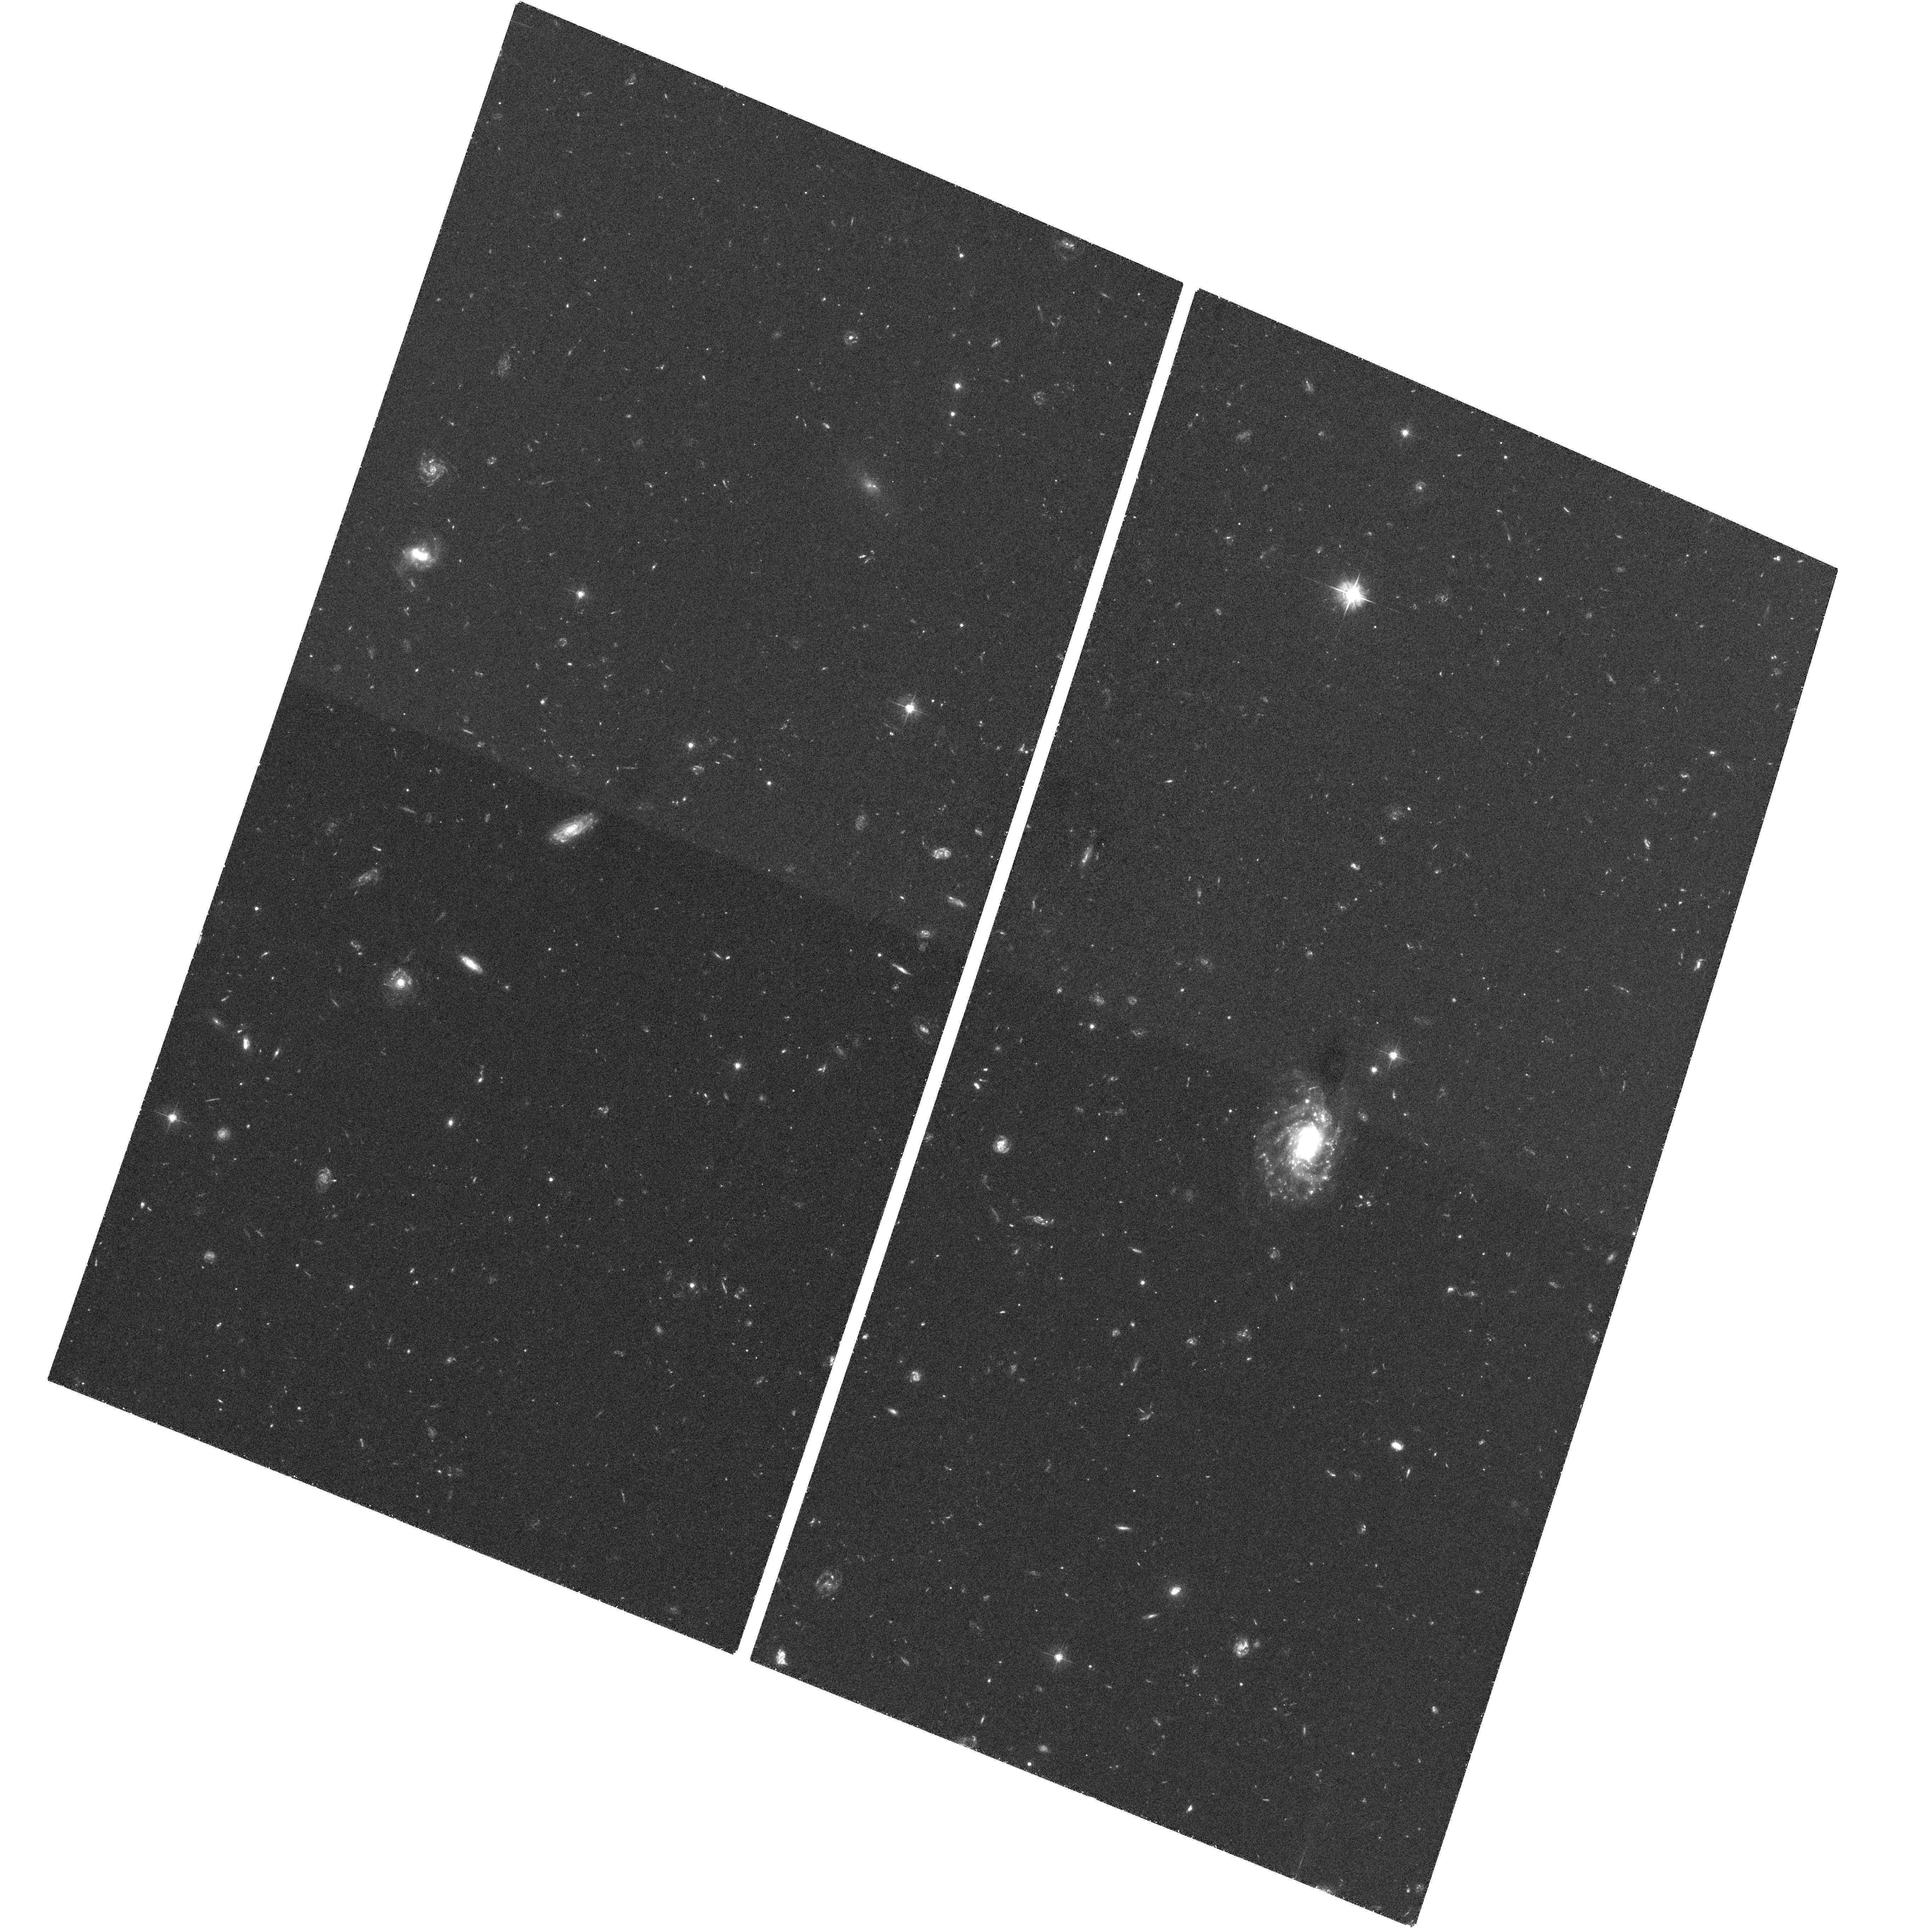
Target: GRB060505
Instrument: ACS/WFC
Filter: F475W
Exposure: 1.9 h
Observation ID: hst_10551_0a_acs_wfc_f475w_j9e70a

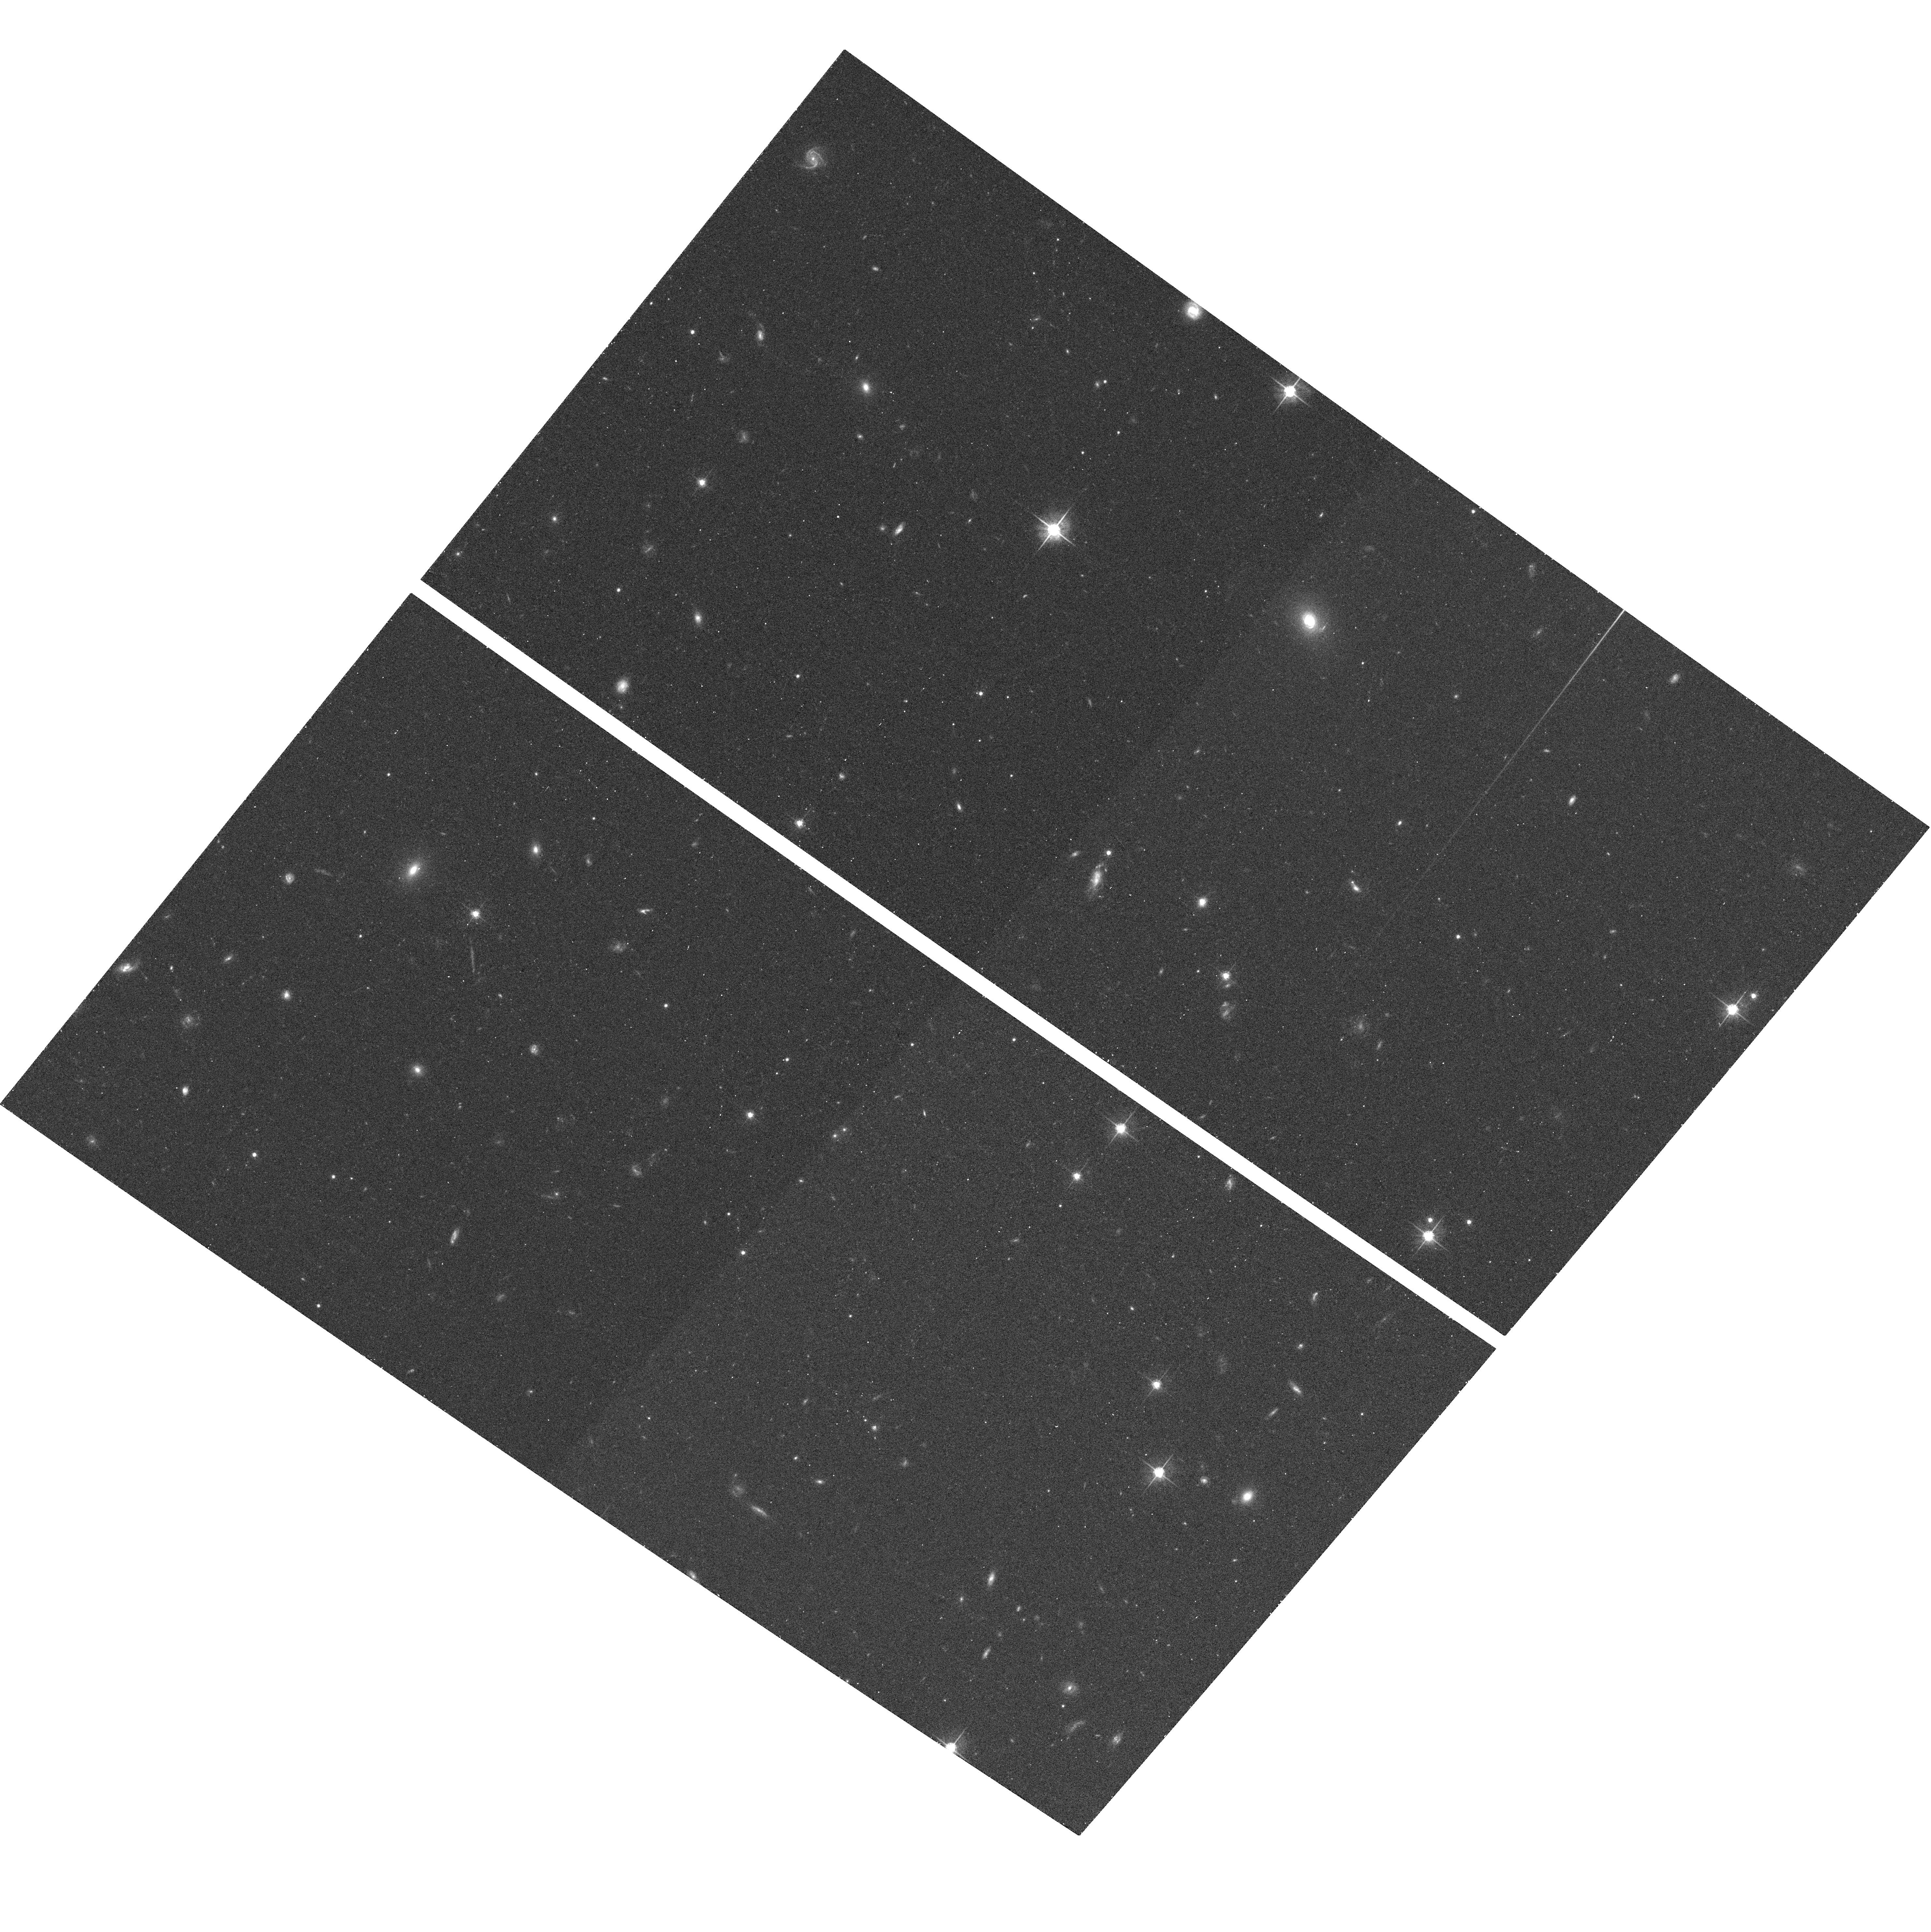
Target: GRB050820
Instrument: ACS/WFC
Filter: F625W
Exposure: 13 min
Observation ID: hst_10551_91_acs_wfc_f625w_j9e791

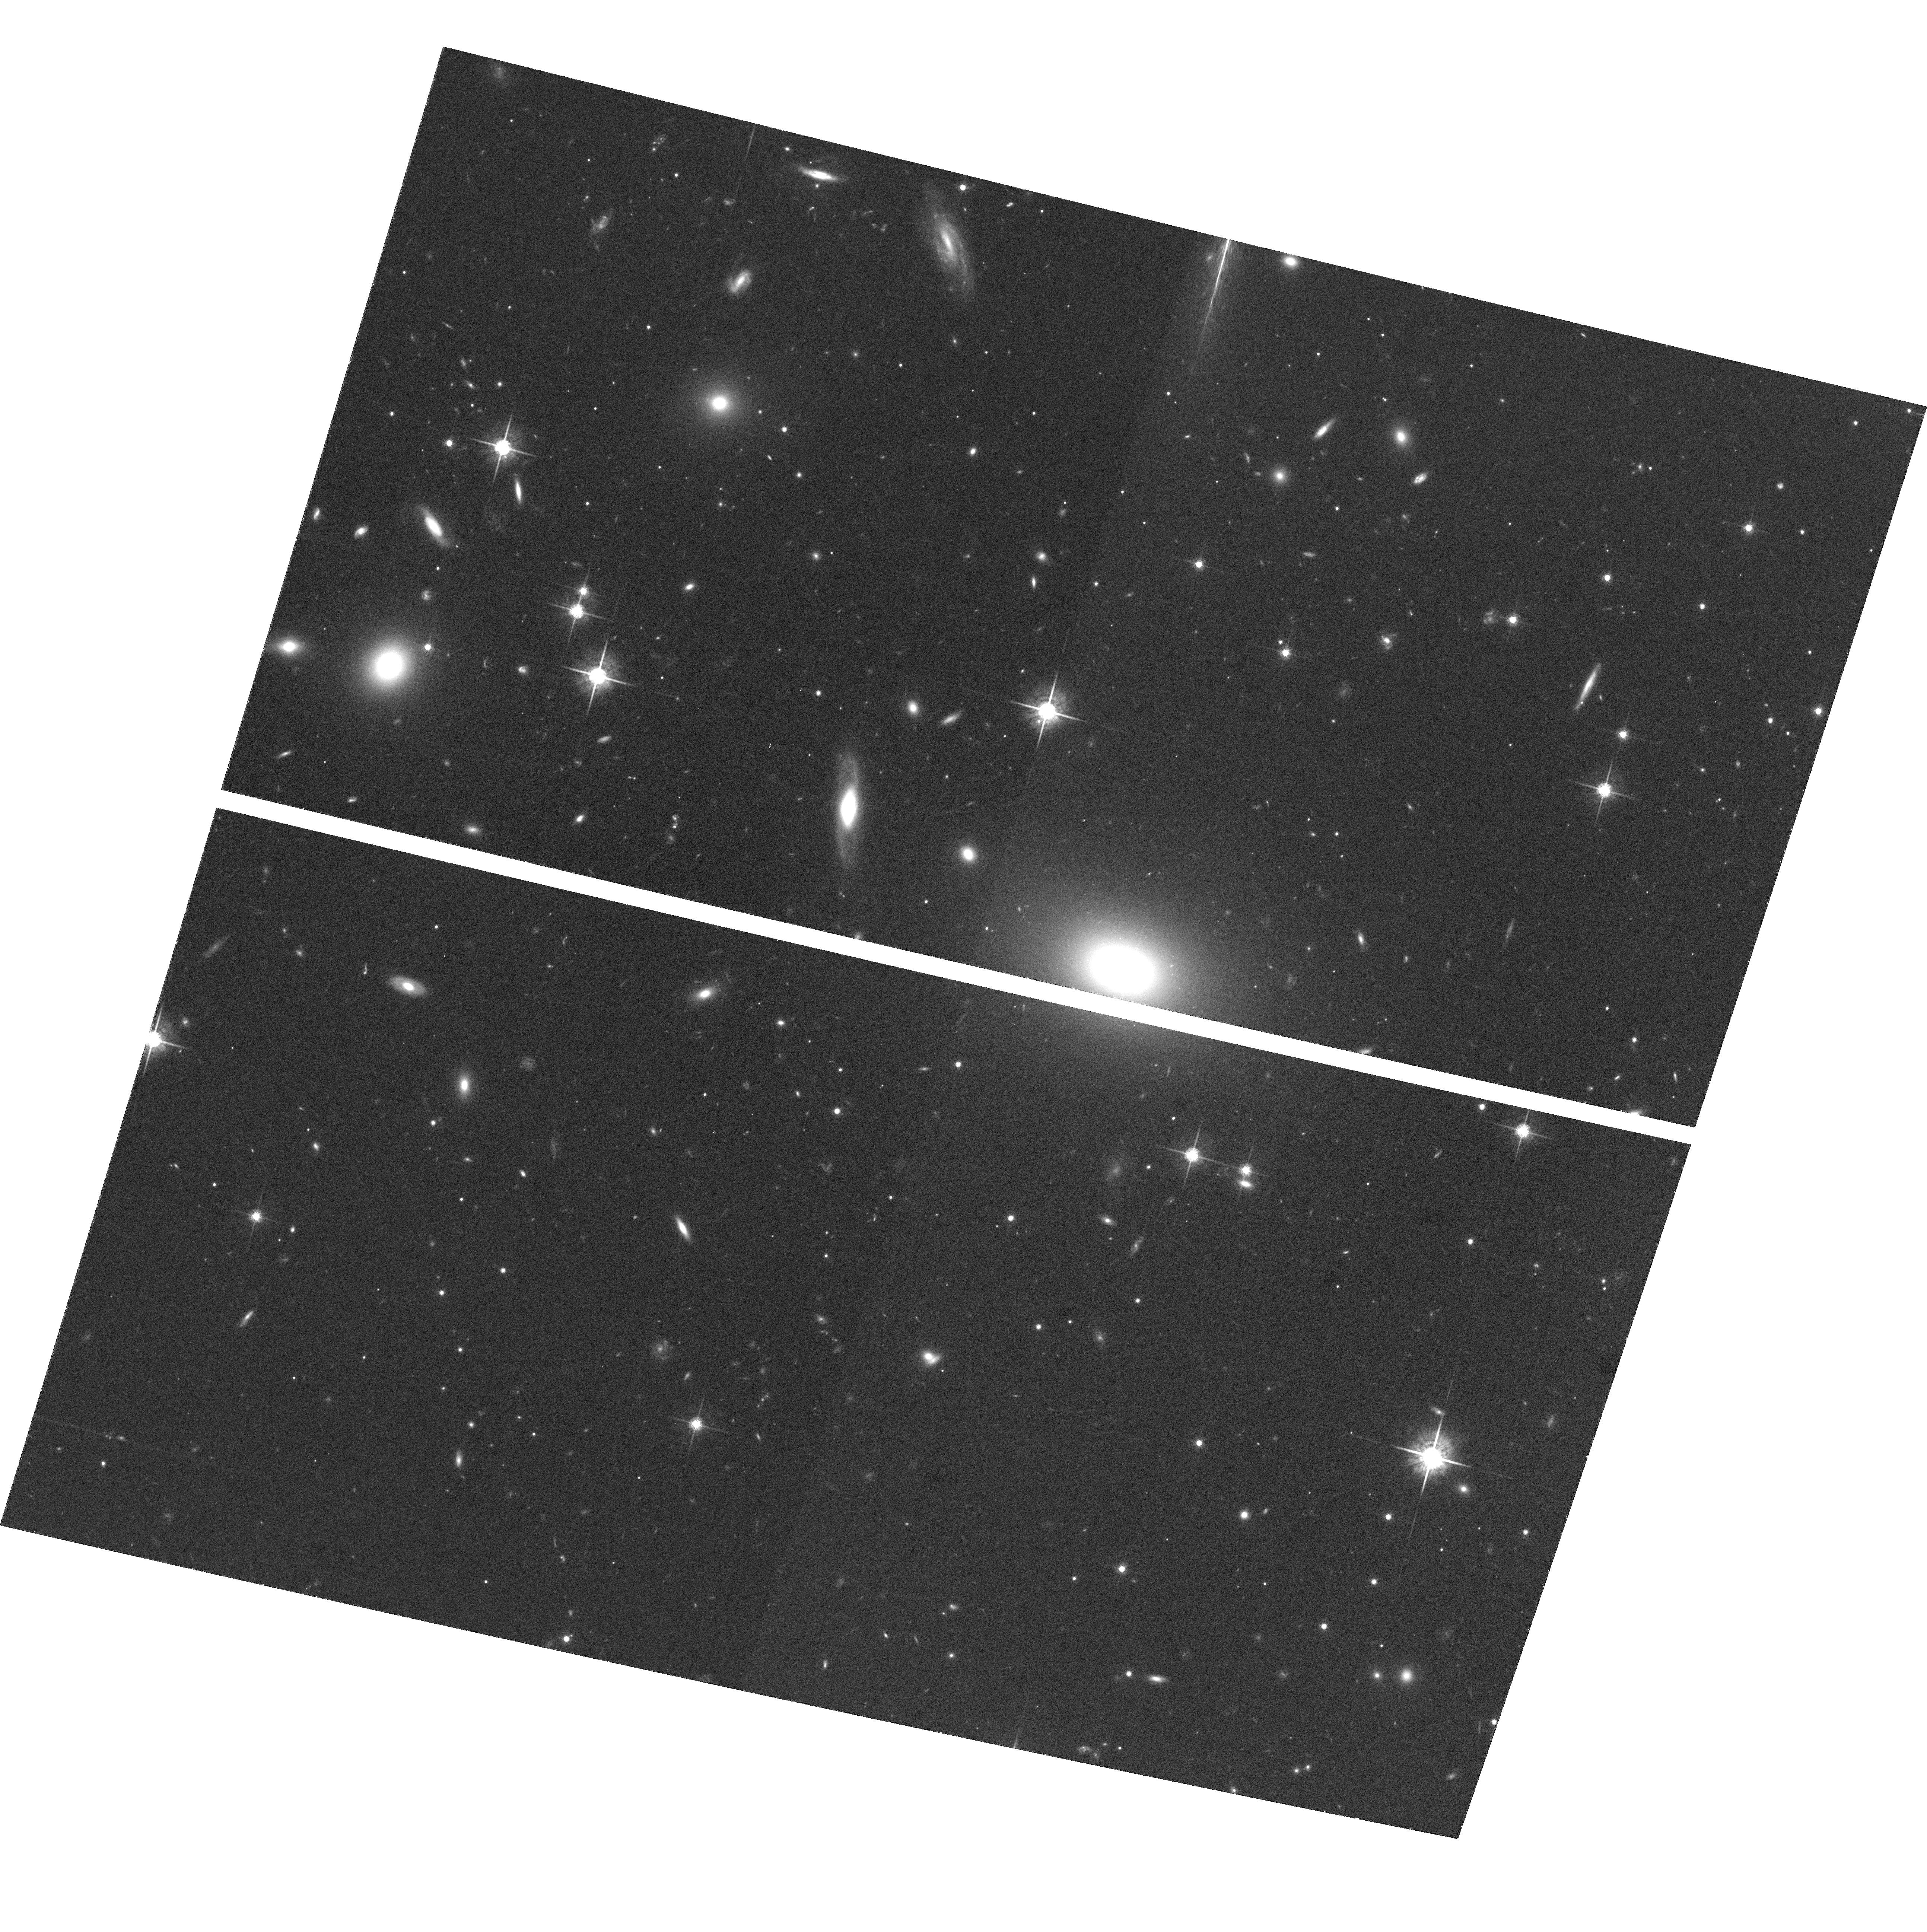
Target: GRB060418
Instrument: ACS/WFC
Filter: F775W
Exposure: 1.2 h
Observation ID: hst_10551_72_acs_wfc_f775w_j9e772

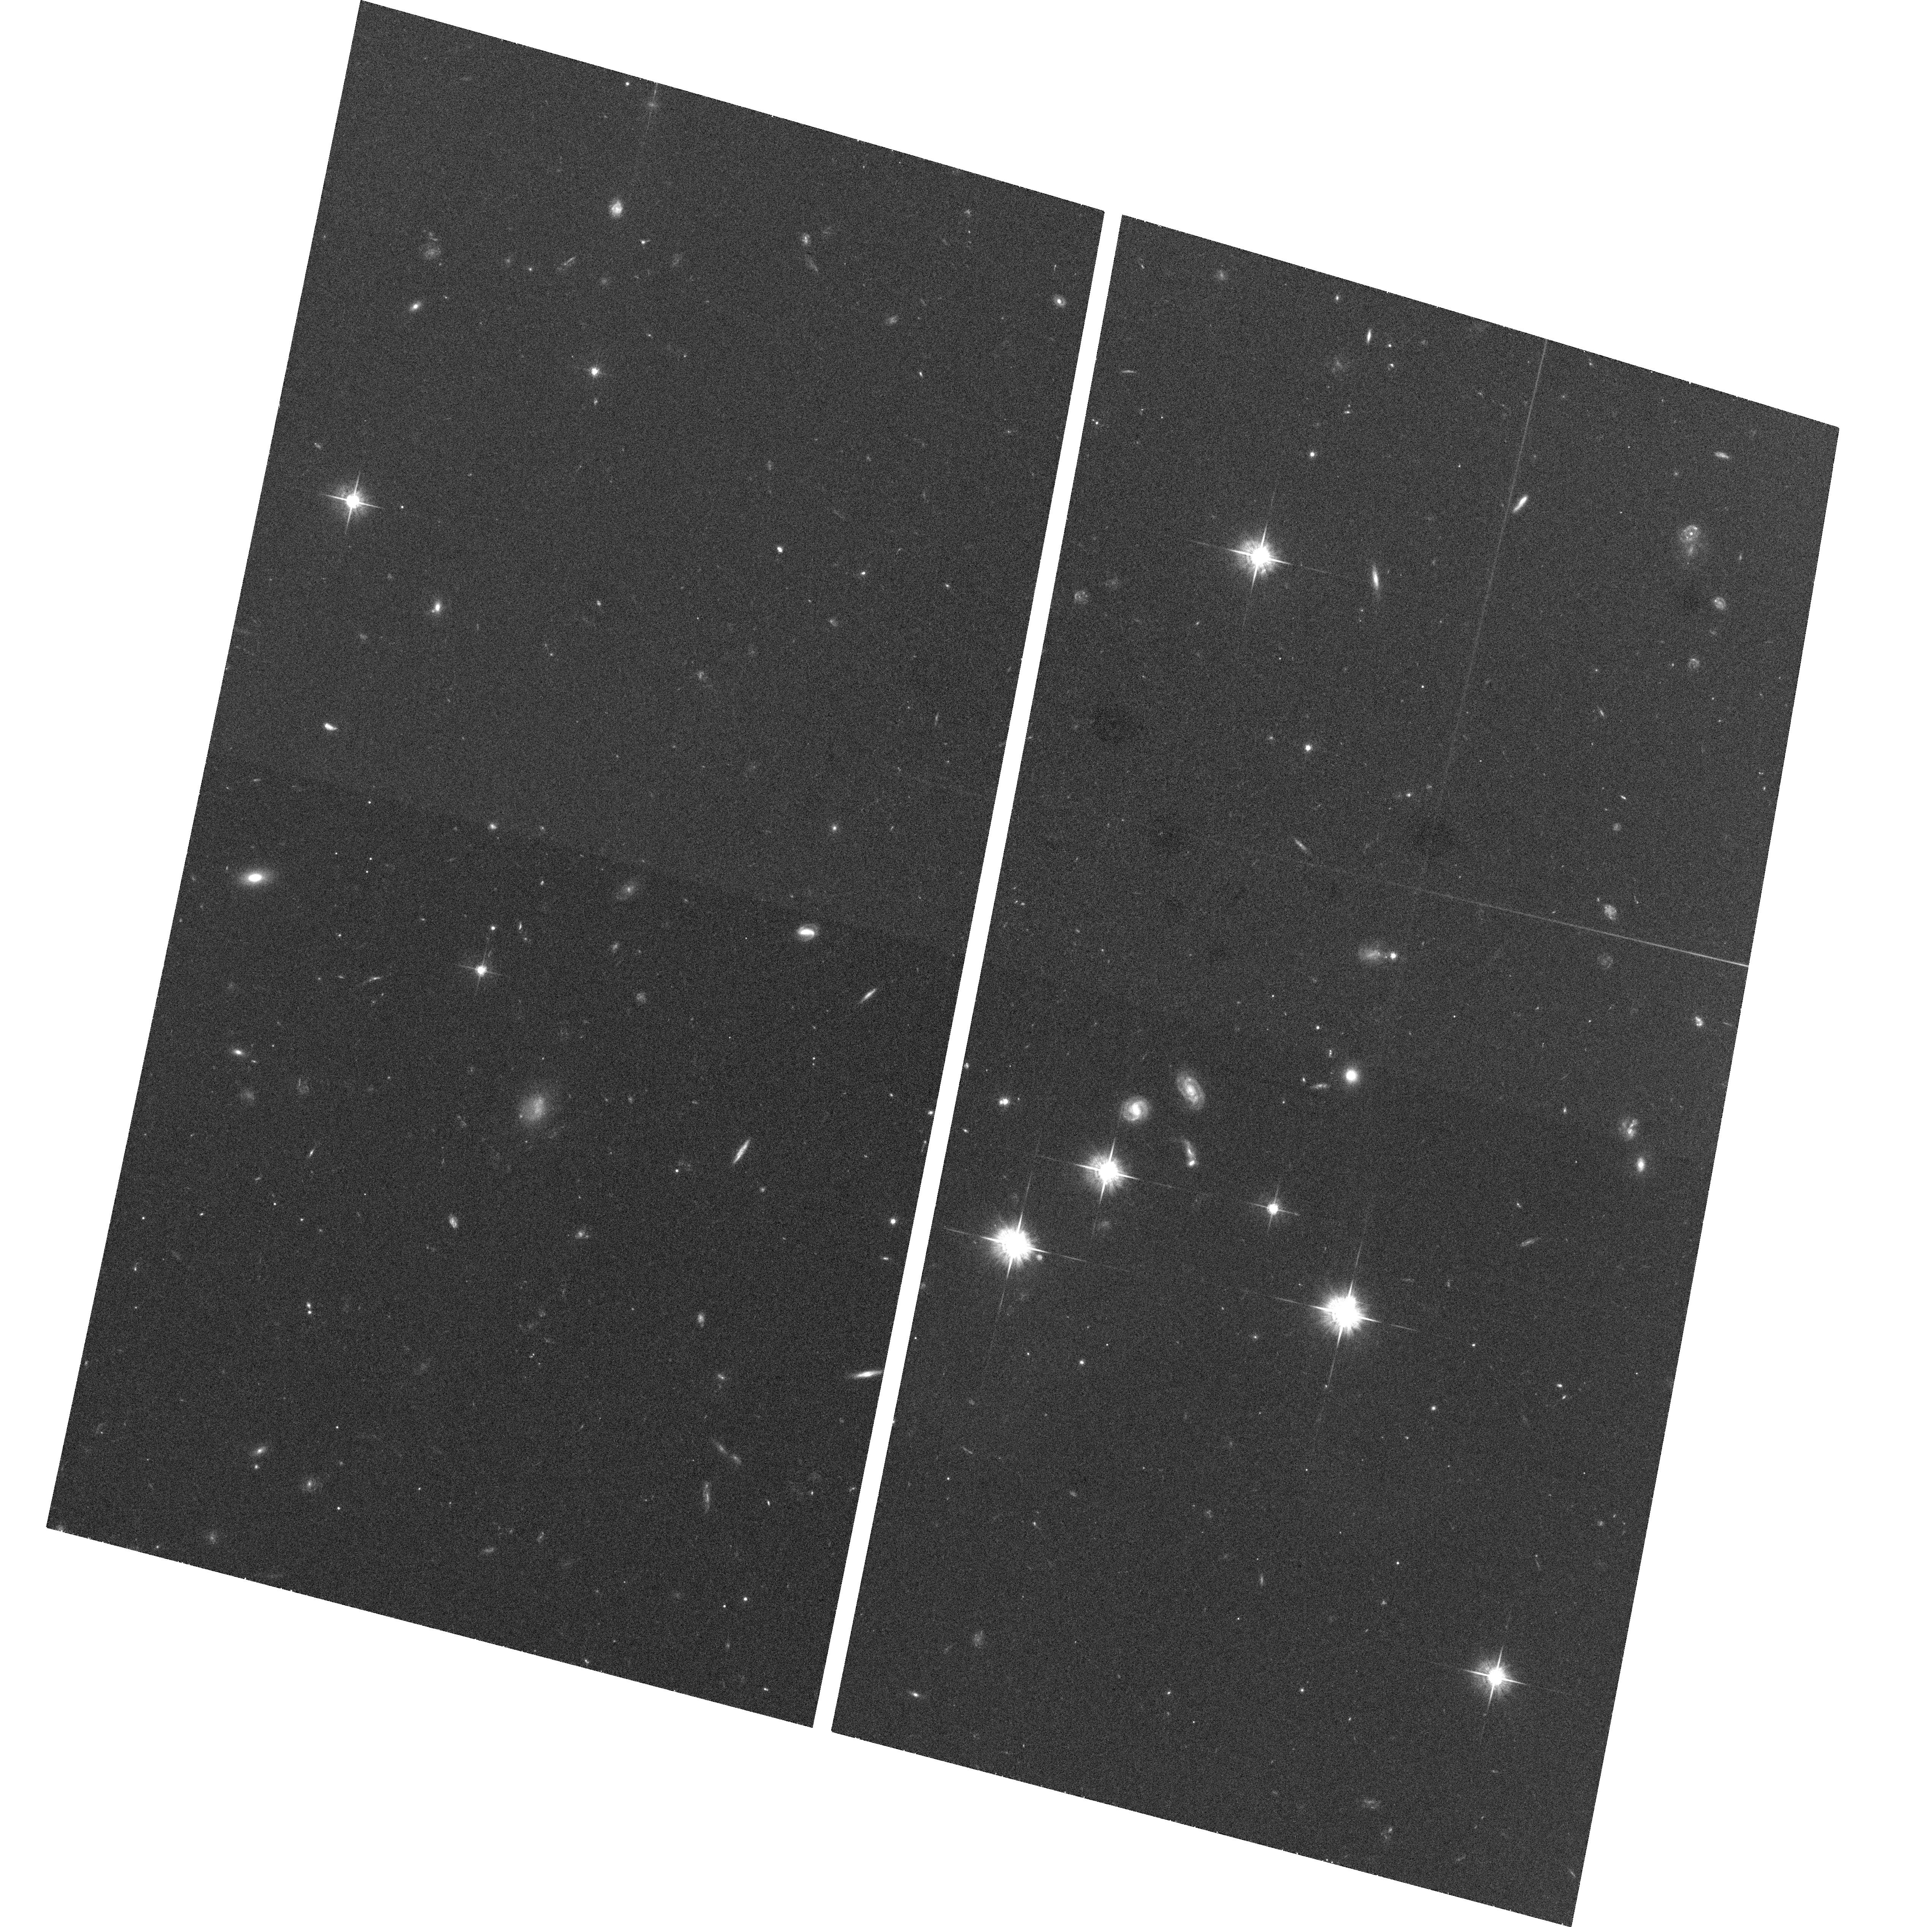
Target: XRF060218
Instrument: ACS/WFC
Filter: F625W
Exposure: 34 min
Observation ID: hst_10551_35_acs_wfc_f625w_j9e735

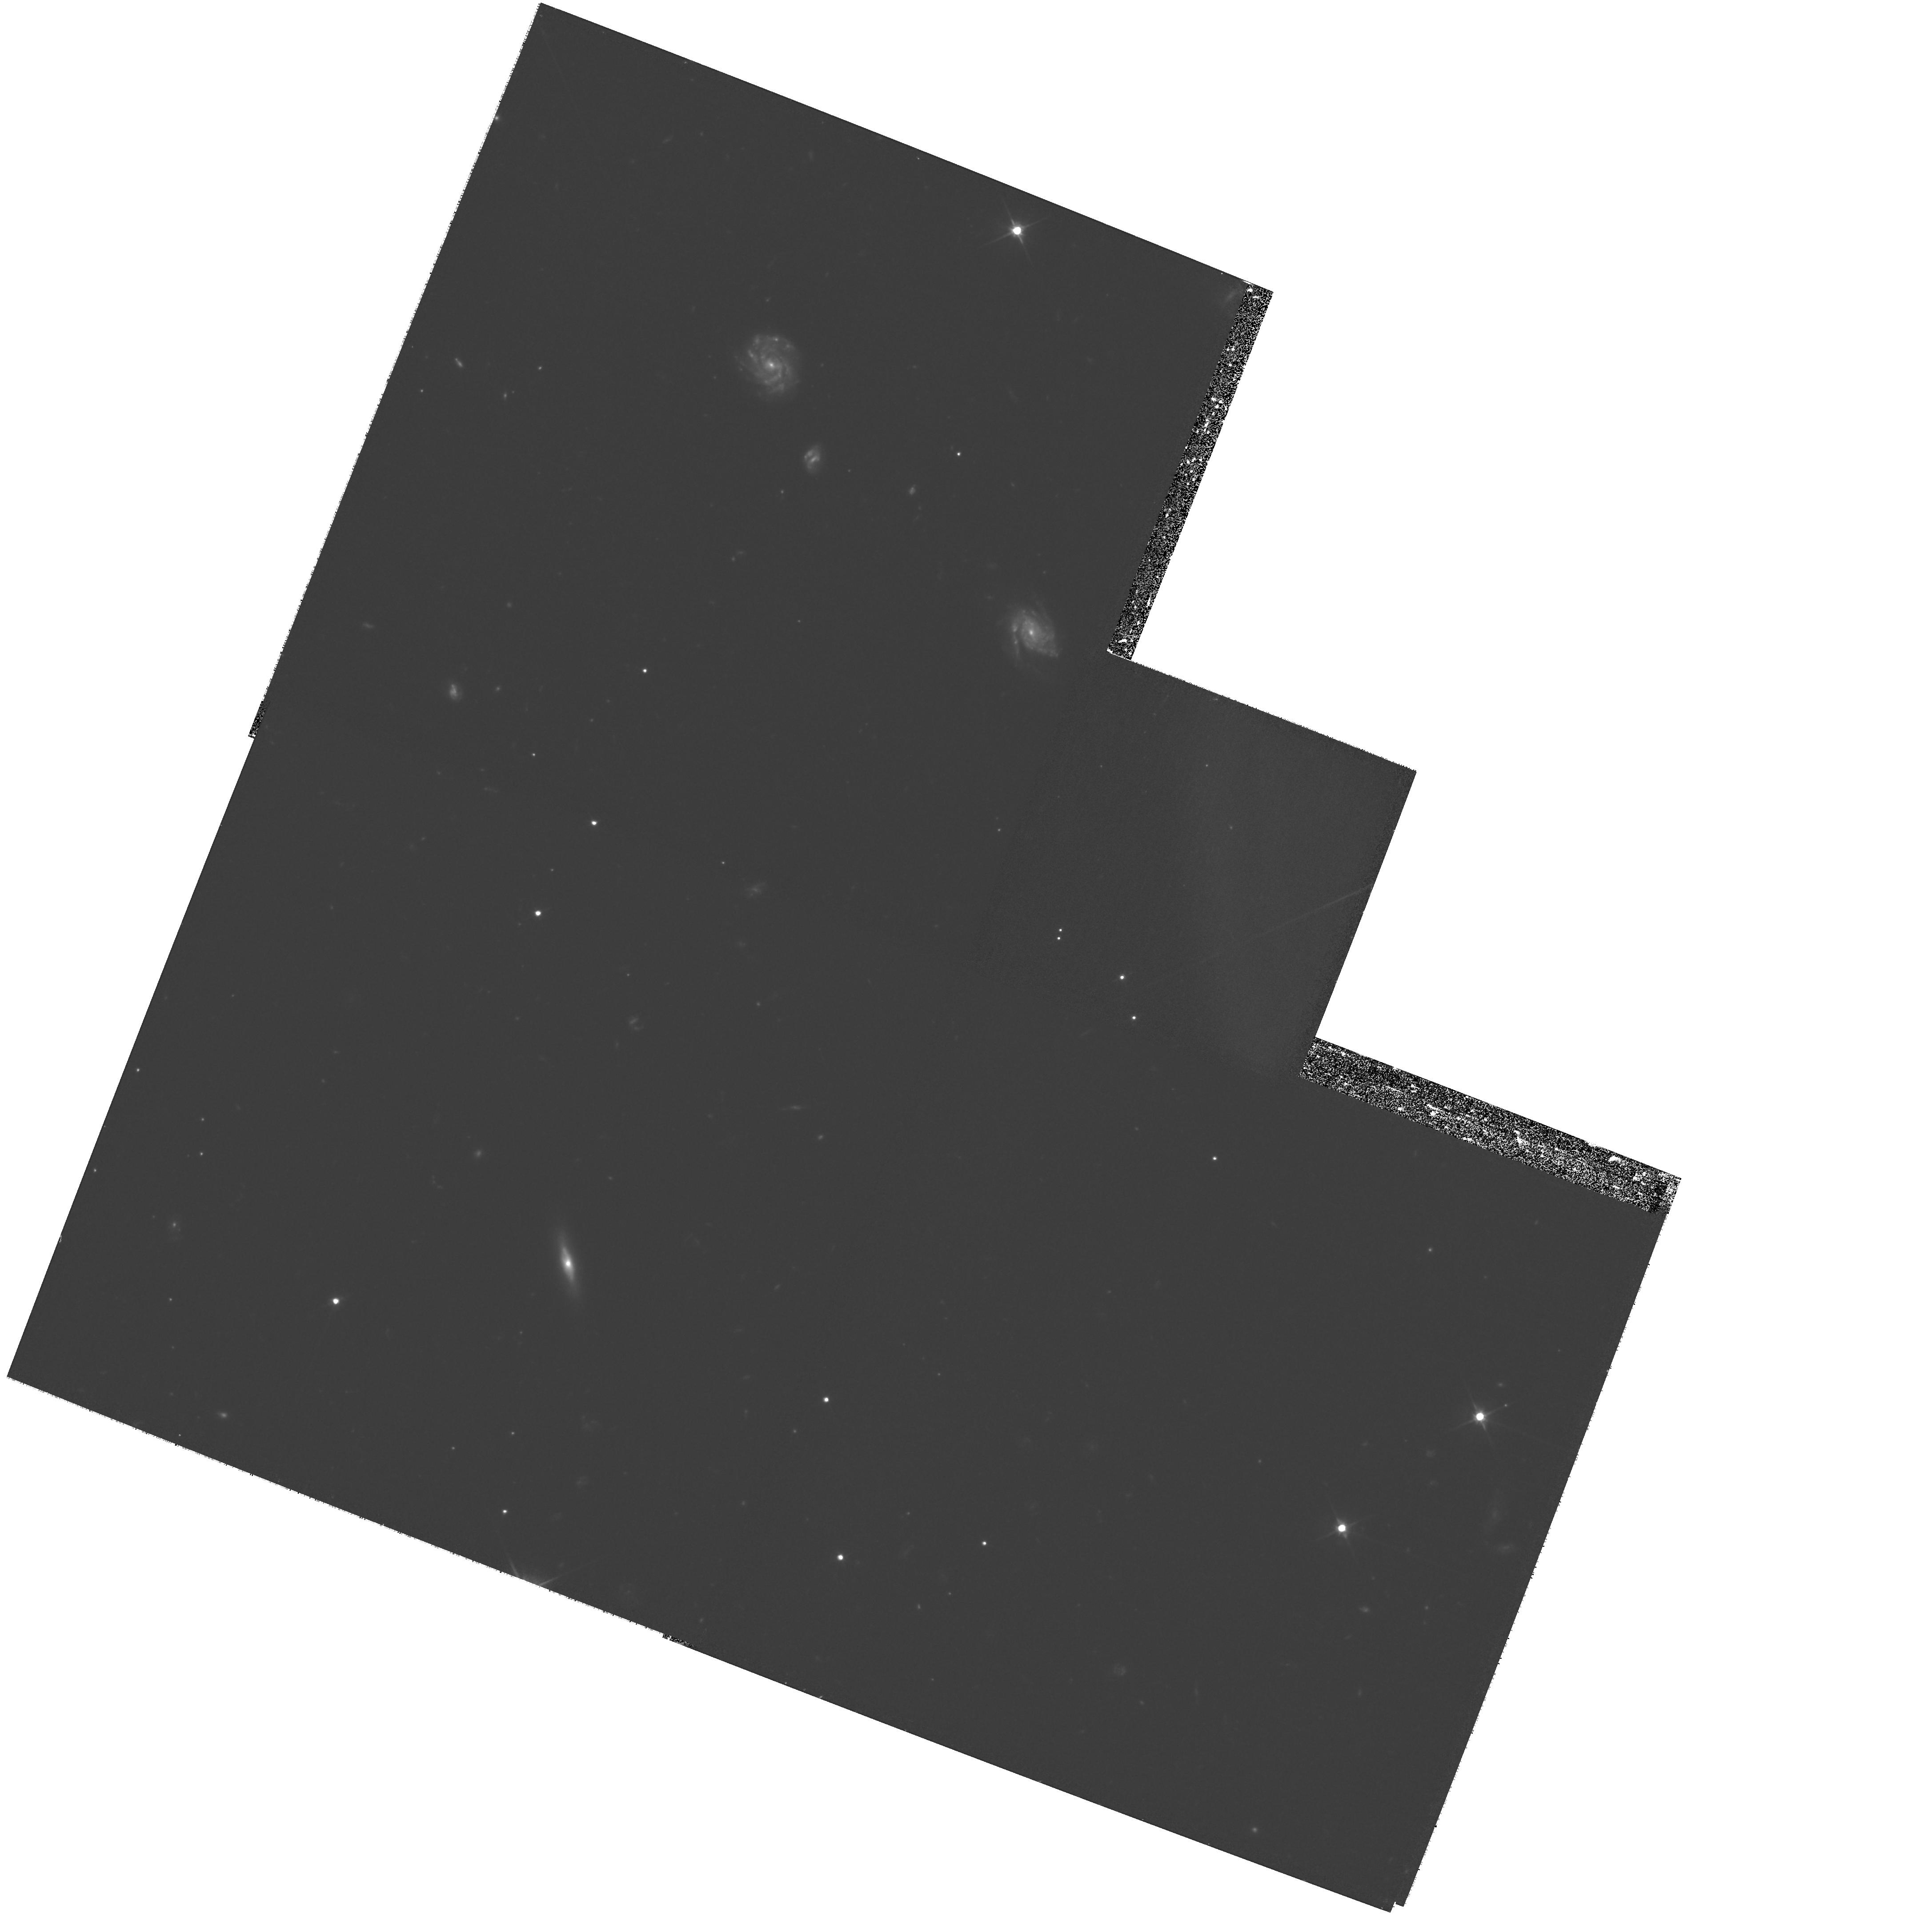
Target: GRB060614
Instrument: WFPC2/PC
Filter: F606W
Exposure: 1.7 h
Observation ID: hst_10551_3f_wfpc2_pc_f606w_u9e73f

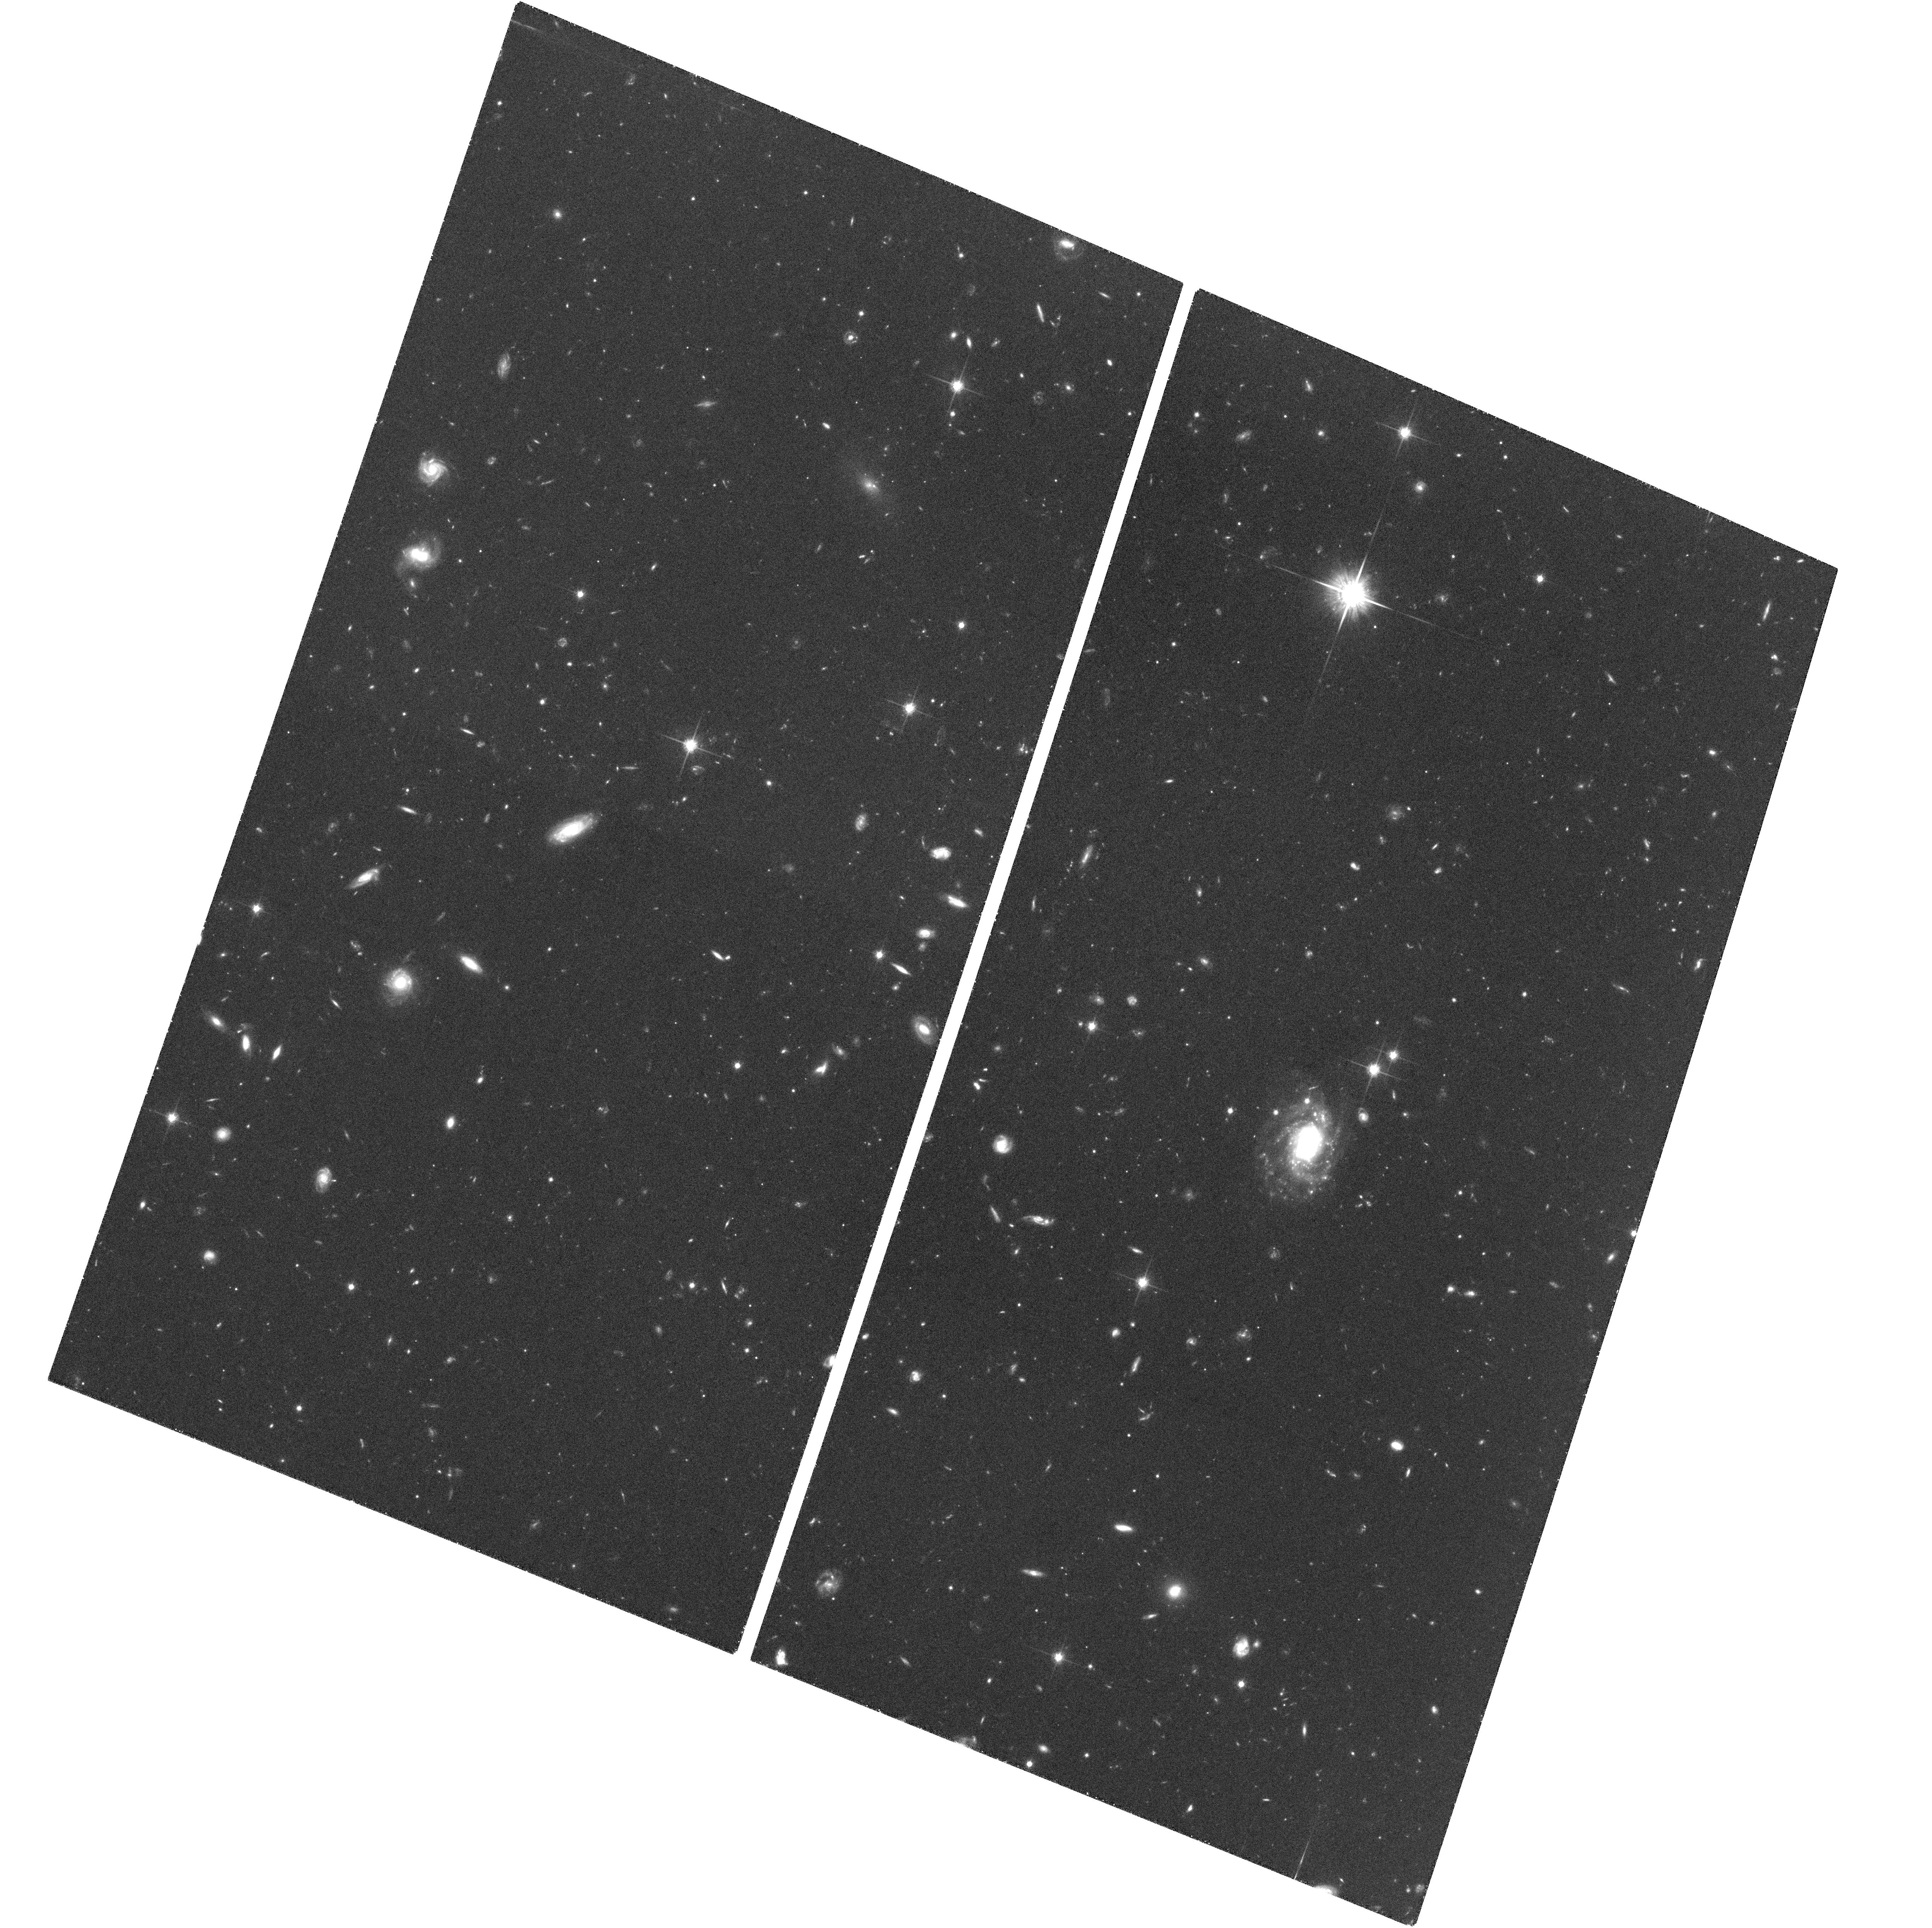
Target: GRB060505
Instrument: ACS/WFC
Filter: F814W
Exposure: 1.9 h
Observation ID: hst_10551_99_acs_wfc_f814w_j9e799

Gamma-Ray Bursts from Start to Finish: A Legacy Approach (PI: Kulkarni, Shrinivas R.)

The progenitors of long-duration GRBs are now known to be massive stars. This result lends credence to the collapsar model, where a rotating massive star ends its life leaving a black hole or a highly magnetized neutron star, and confirms its essential aspects. The focus of attention now is on the black hole or magnetar engines that power the bursts. Somehow these engines create the most highly relativistic and highly collimated outflows that we know of, through mechanisms that no current theory can explain. These astrophysical laboratories challenge our understanding of relativistic shocks, of mechanisms for extracting energy from a black hole, and of how physics works in extreme conditions. The launch of Swift is bringing us into a new era, where we can make broadband observations that will enable us to study these fascinating physical processes. We propose here an ambitious, comprehensive program to obtain the datasets that will become the standard that any successful model for the central engine must explain. This programs leverages the HST observations to the maximum extent by our commitment of Swift observations, a Large program at the VLA, and extensive ground-based optical resources. By studying the engines and searching for jets in a variety of events, this program will investigate the conditions necessary for the engine and jet formation itself.